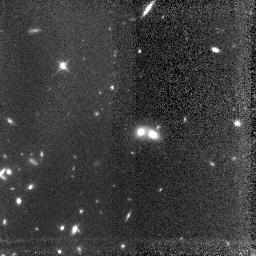
Target: LYNXP3. Instrument: NICMOS/NIC3. Filter: F160W. Exposure: 3.1 h. Observation ID: n4u803010

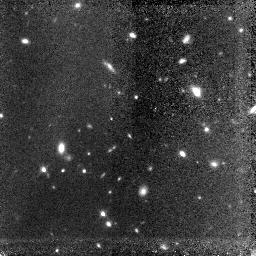
Target: LYNXP1. Instrument: NICMOS/NIC3. Filter: F160W. Exposure: 3.1 h. Observation ID: n4u801010

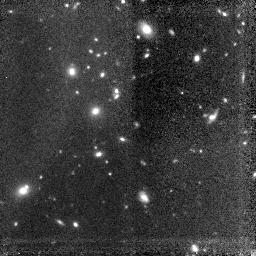
Target: LYNXP2. Instrument: NICMOS/NIC3. Filter: F160W. Exposure: 3.1 h. Observation ID: n4u802010

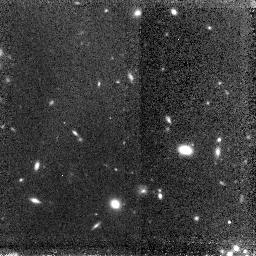
Target: 3C210P3. Instrument: NICMOS/NIC3. Filter: F160W. Exposure: 1.5 h. Observation ID: n4u806010

A Morphological Census of z > 1 Cluster Galaxies in the Optical Rest--frame (PI: Stanford, Spencer Adam)

We propose to obtain NIC3/F160W imaging of three rich galaxy clusters which we have identified at z ~ 1.2. Our existing WFPC2 imaging of these clusters has let us study the rest-- frame ultraviolet light from these galaxies. The proposed NICMOS imaging will allow us to morphologically classify the cluster galaxies at rest--frame optical wavelengths and to place them into the context of the Hubble Sequence. These samples and the combination of the new NICMOS and existing WFPC2 data will provide the means to 1) trace the evolution of ellipticals in rich clusters over the last ~7 Gyr; 2) investigate the early history of disk galaxies in clusters and of the Butcher--Oemler effect; and 3) study the dwarf galaxy population that may undergo dramatic luminosity and morphological evolution as the result of galaxy harassment.